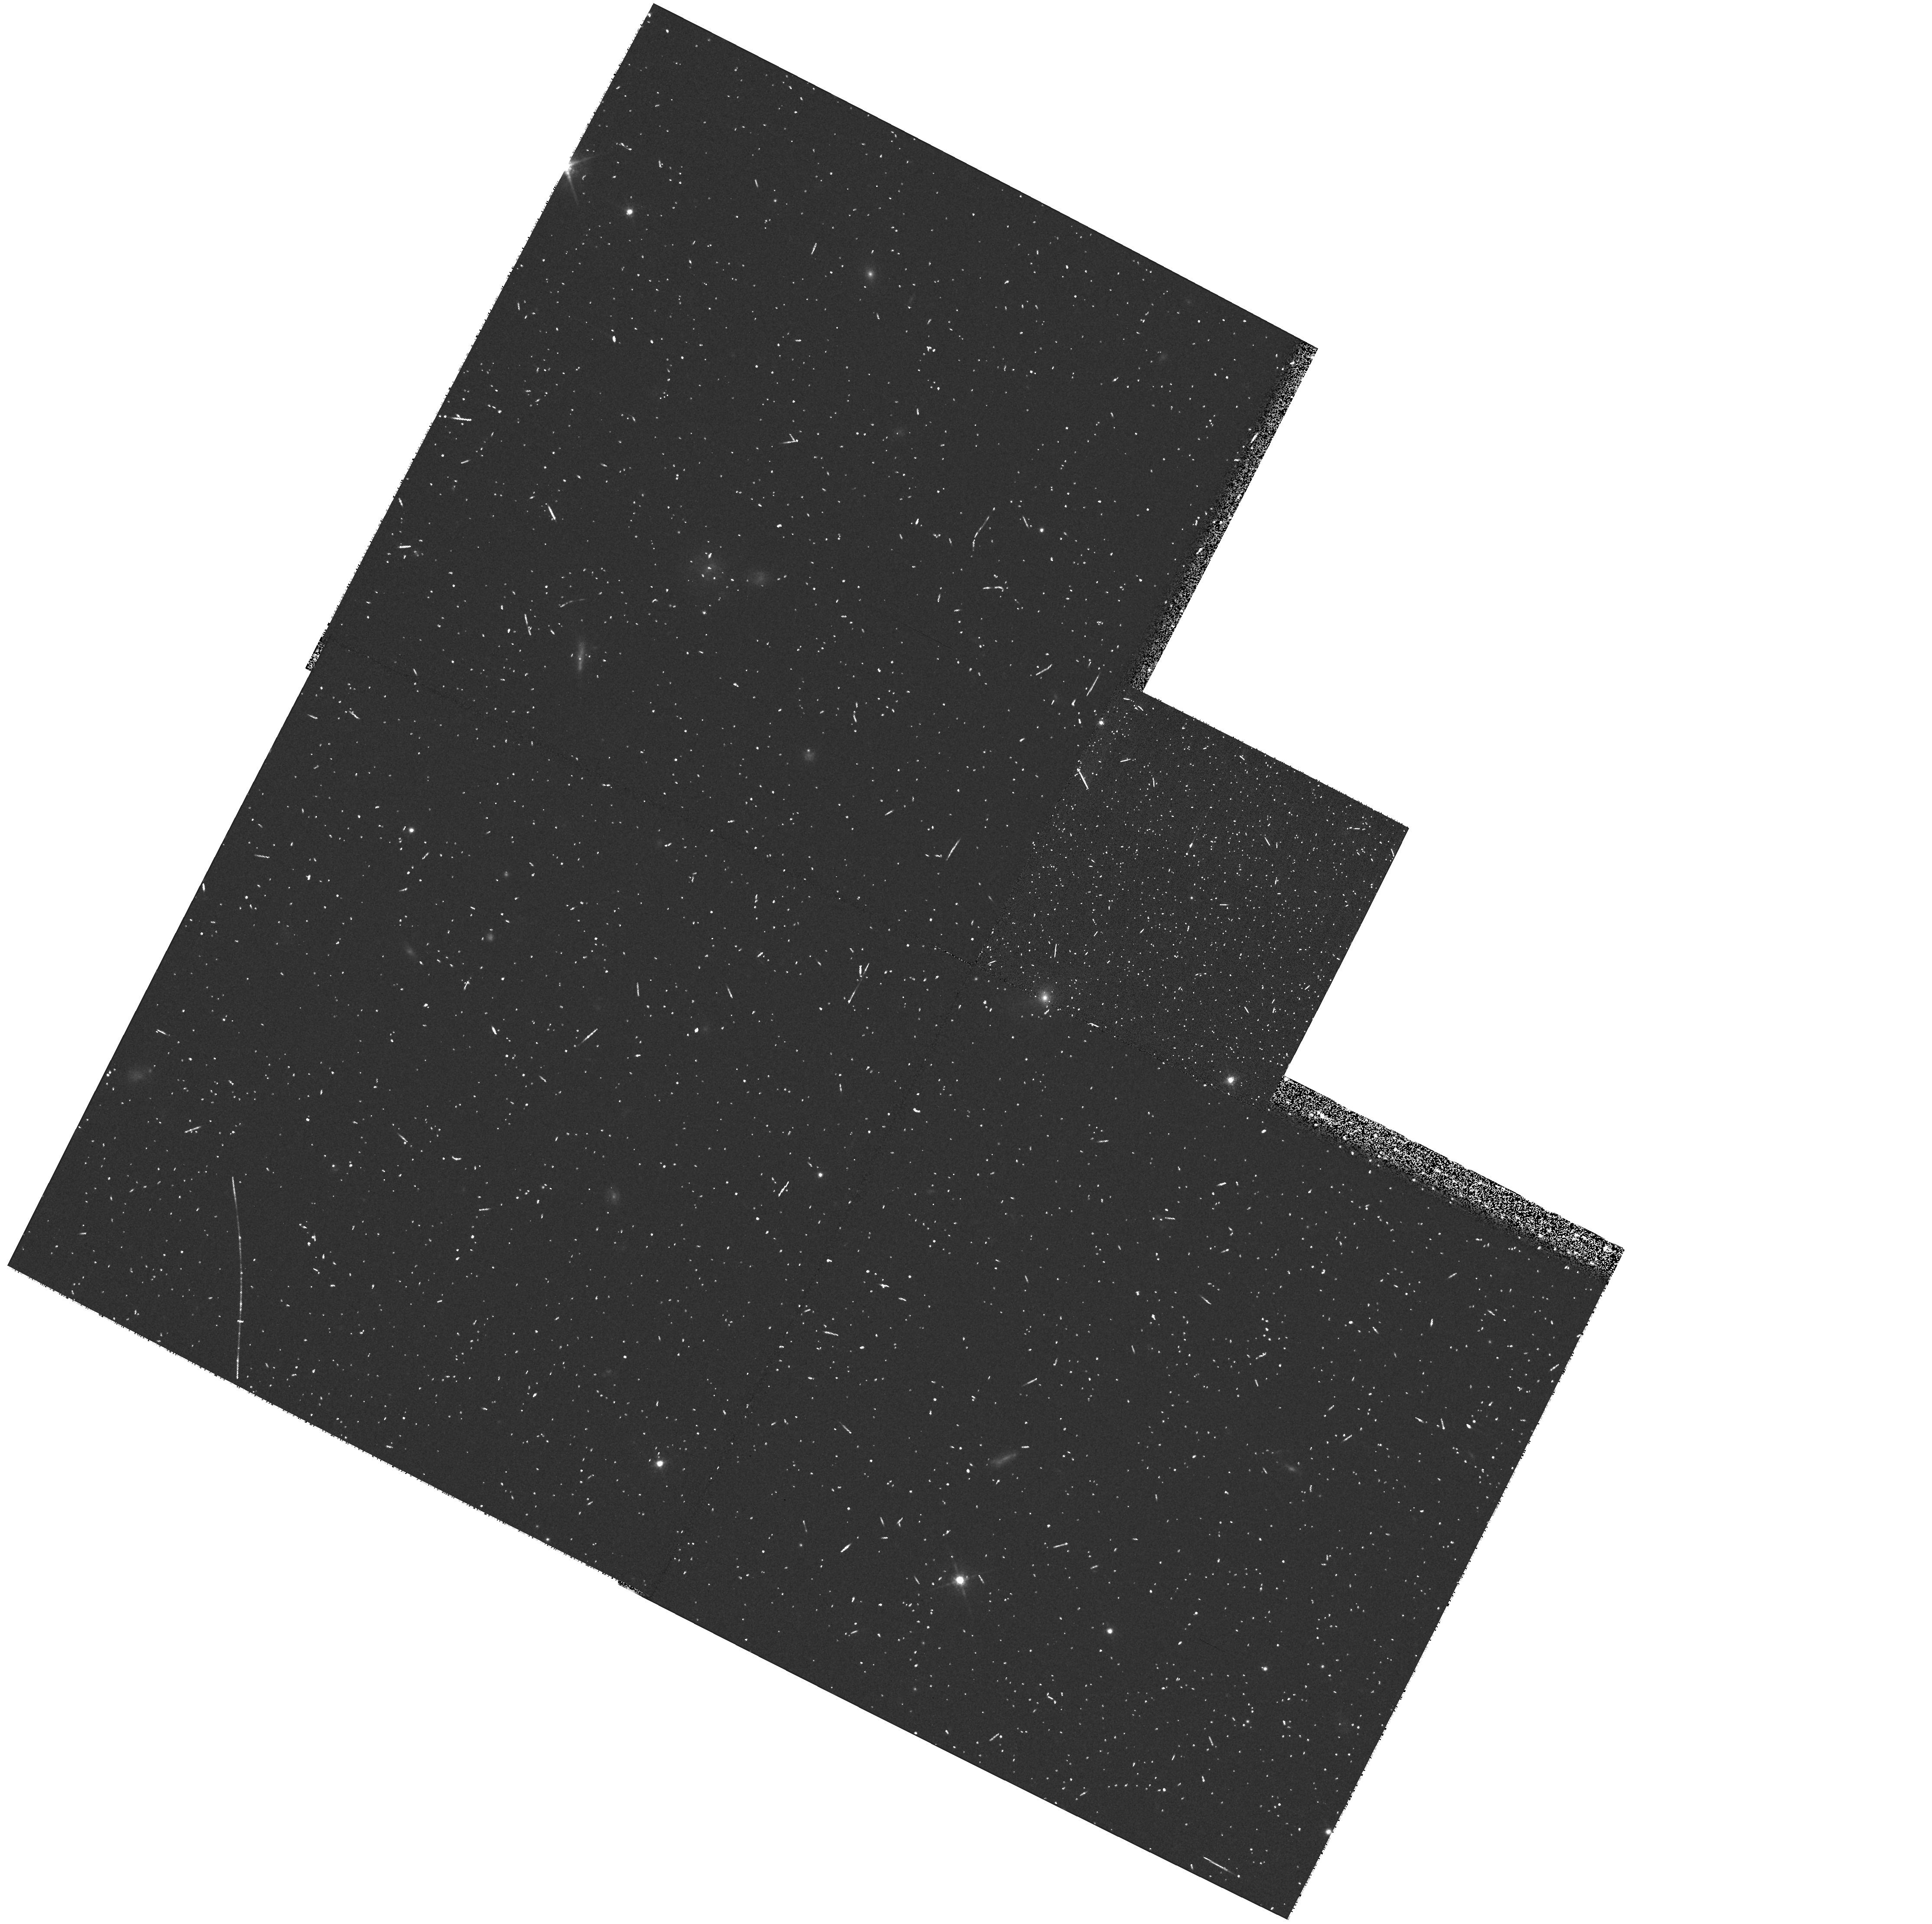
Target: SDSSJ1440+0021. Instrument: WFPC2/PC. Filter: F675W. Exposure: 10 min. Observation ID: hst_8720_33_wfpc2_pc_f675w_u62y33

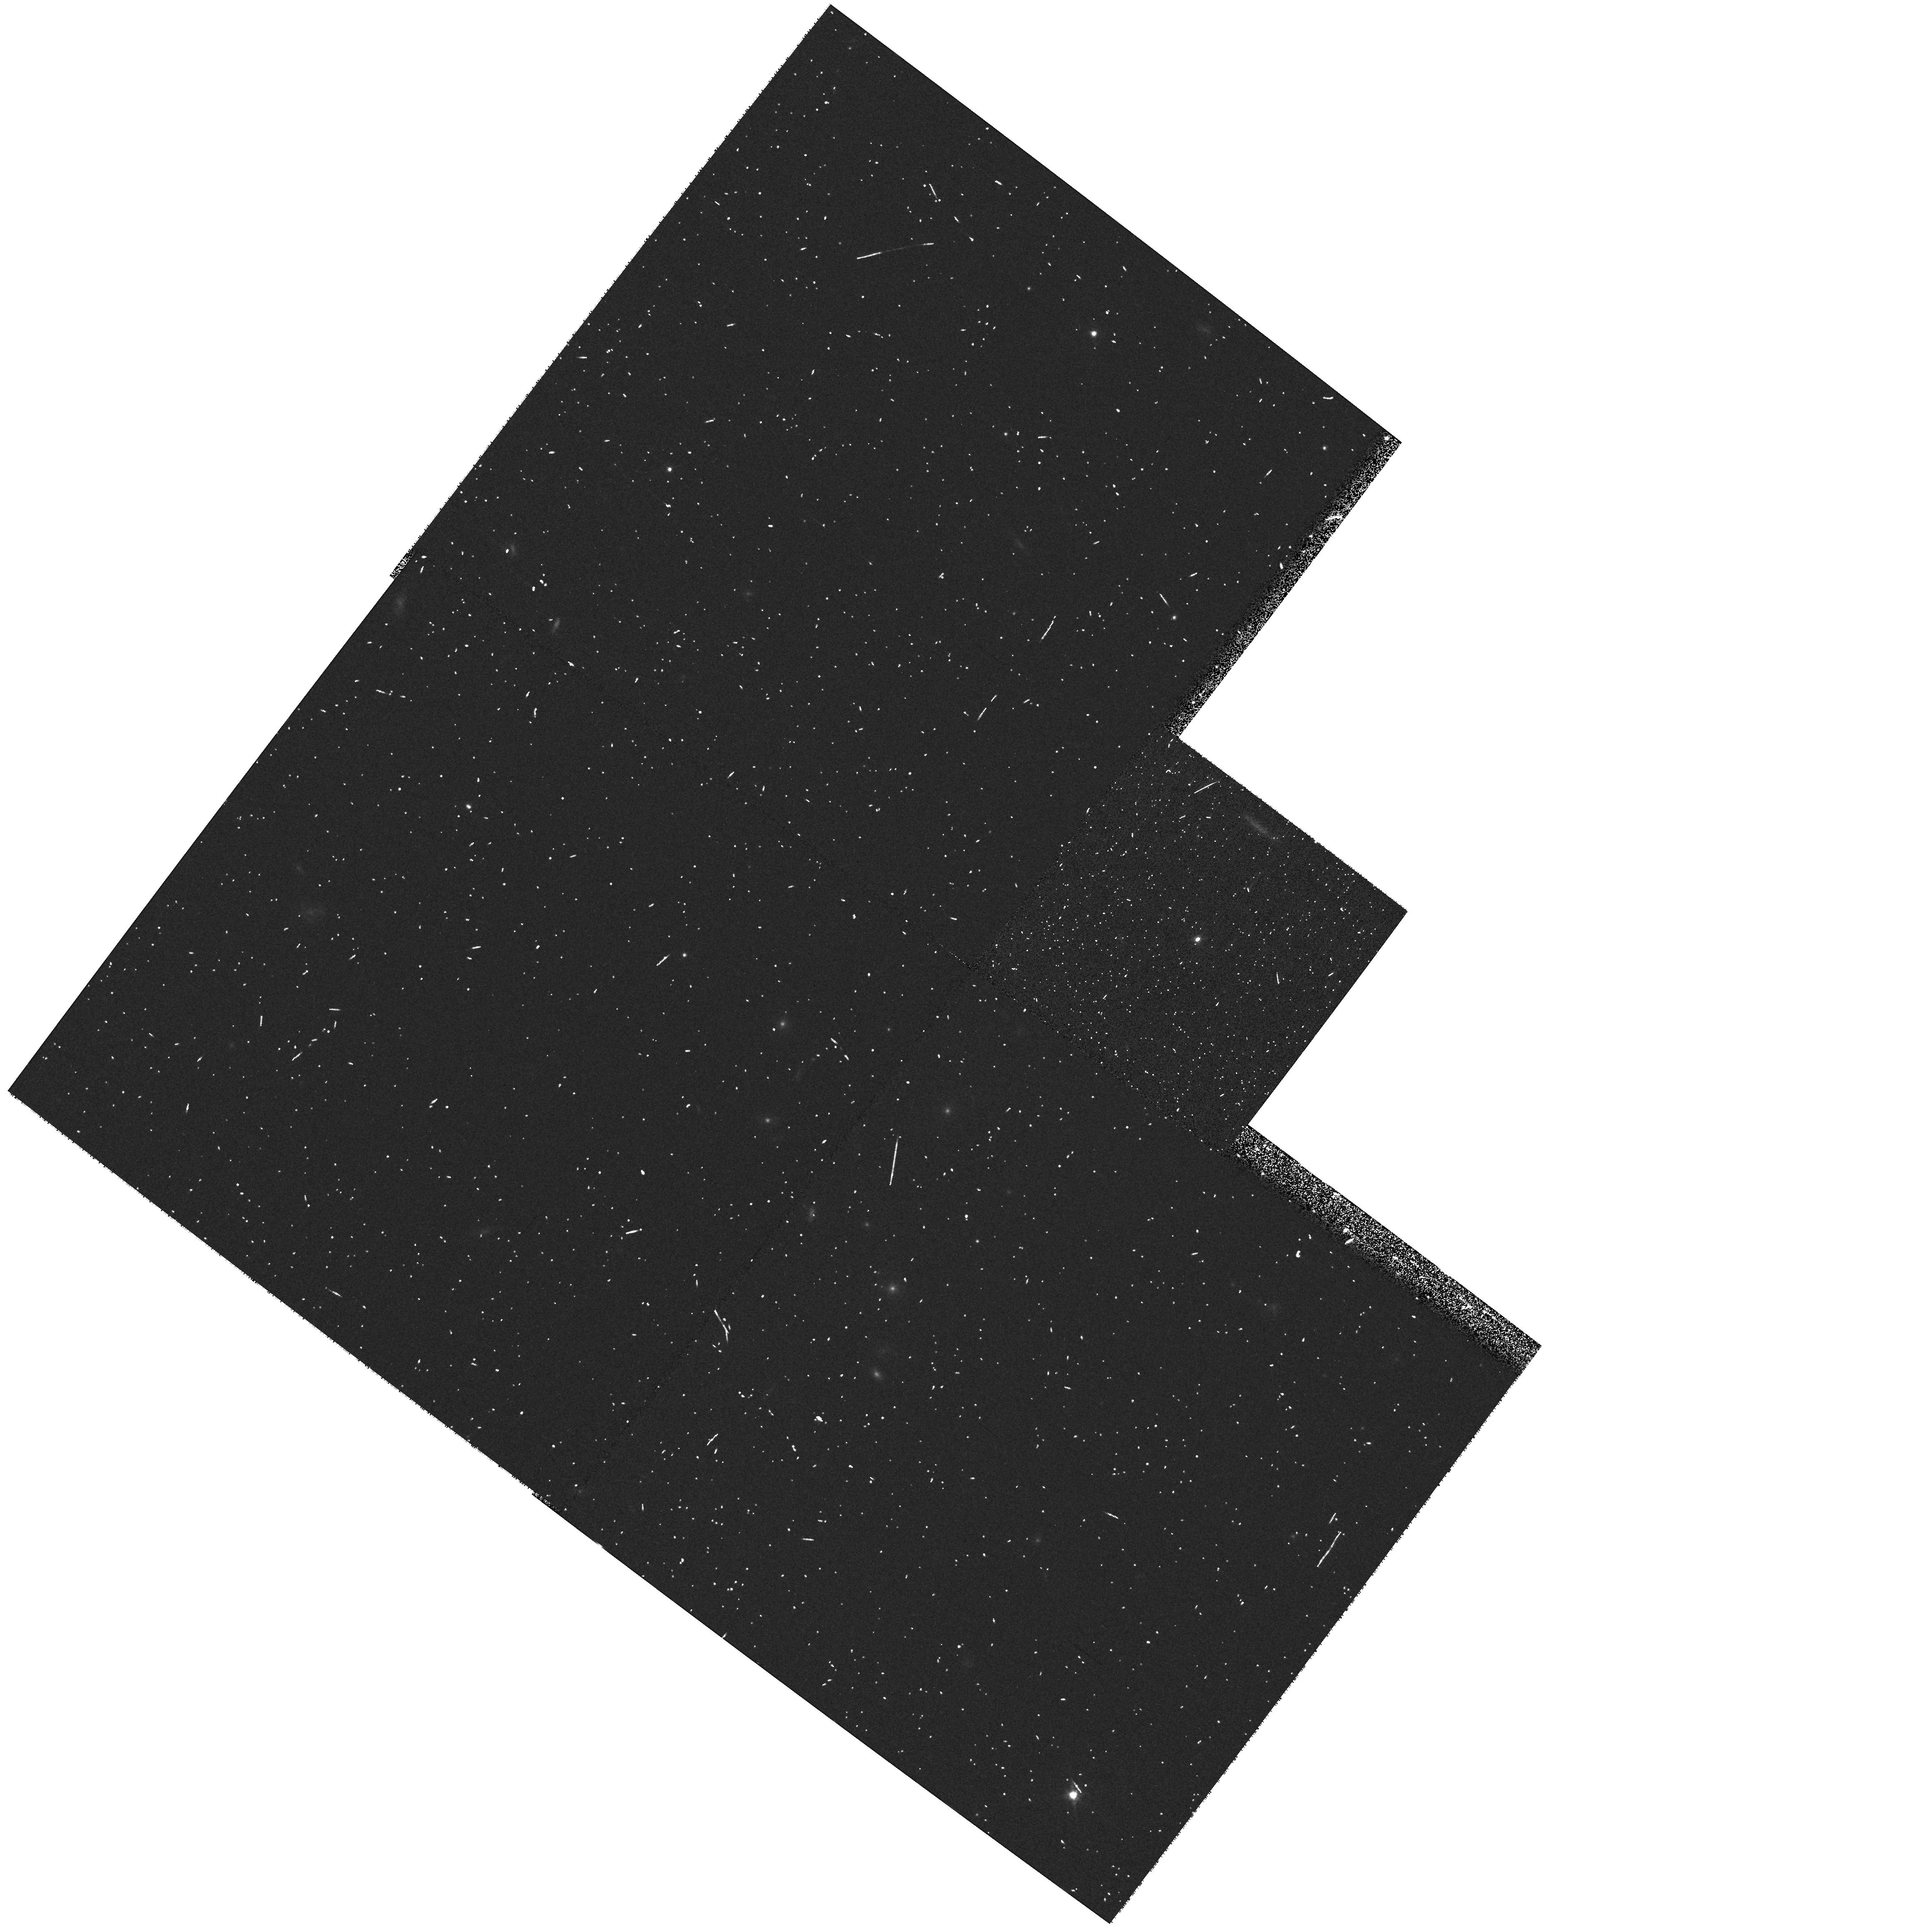
Target: DENISPJ1004-1146. Instrument: WFPC2/PC. Filter: F814W. Exposure: 5 min. Observation ID: hst_8720_22_wfpc2_pc_f814w_u62y22

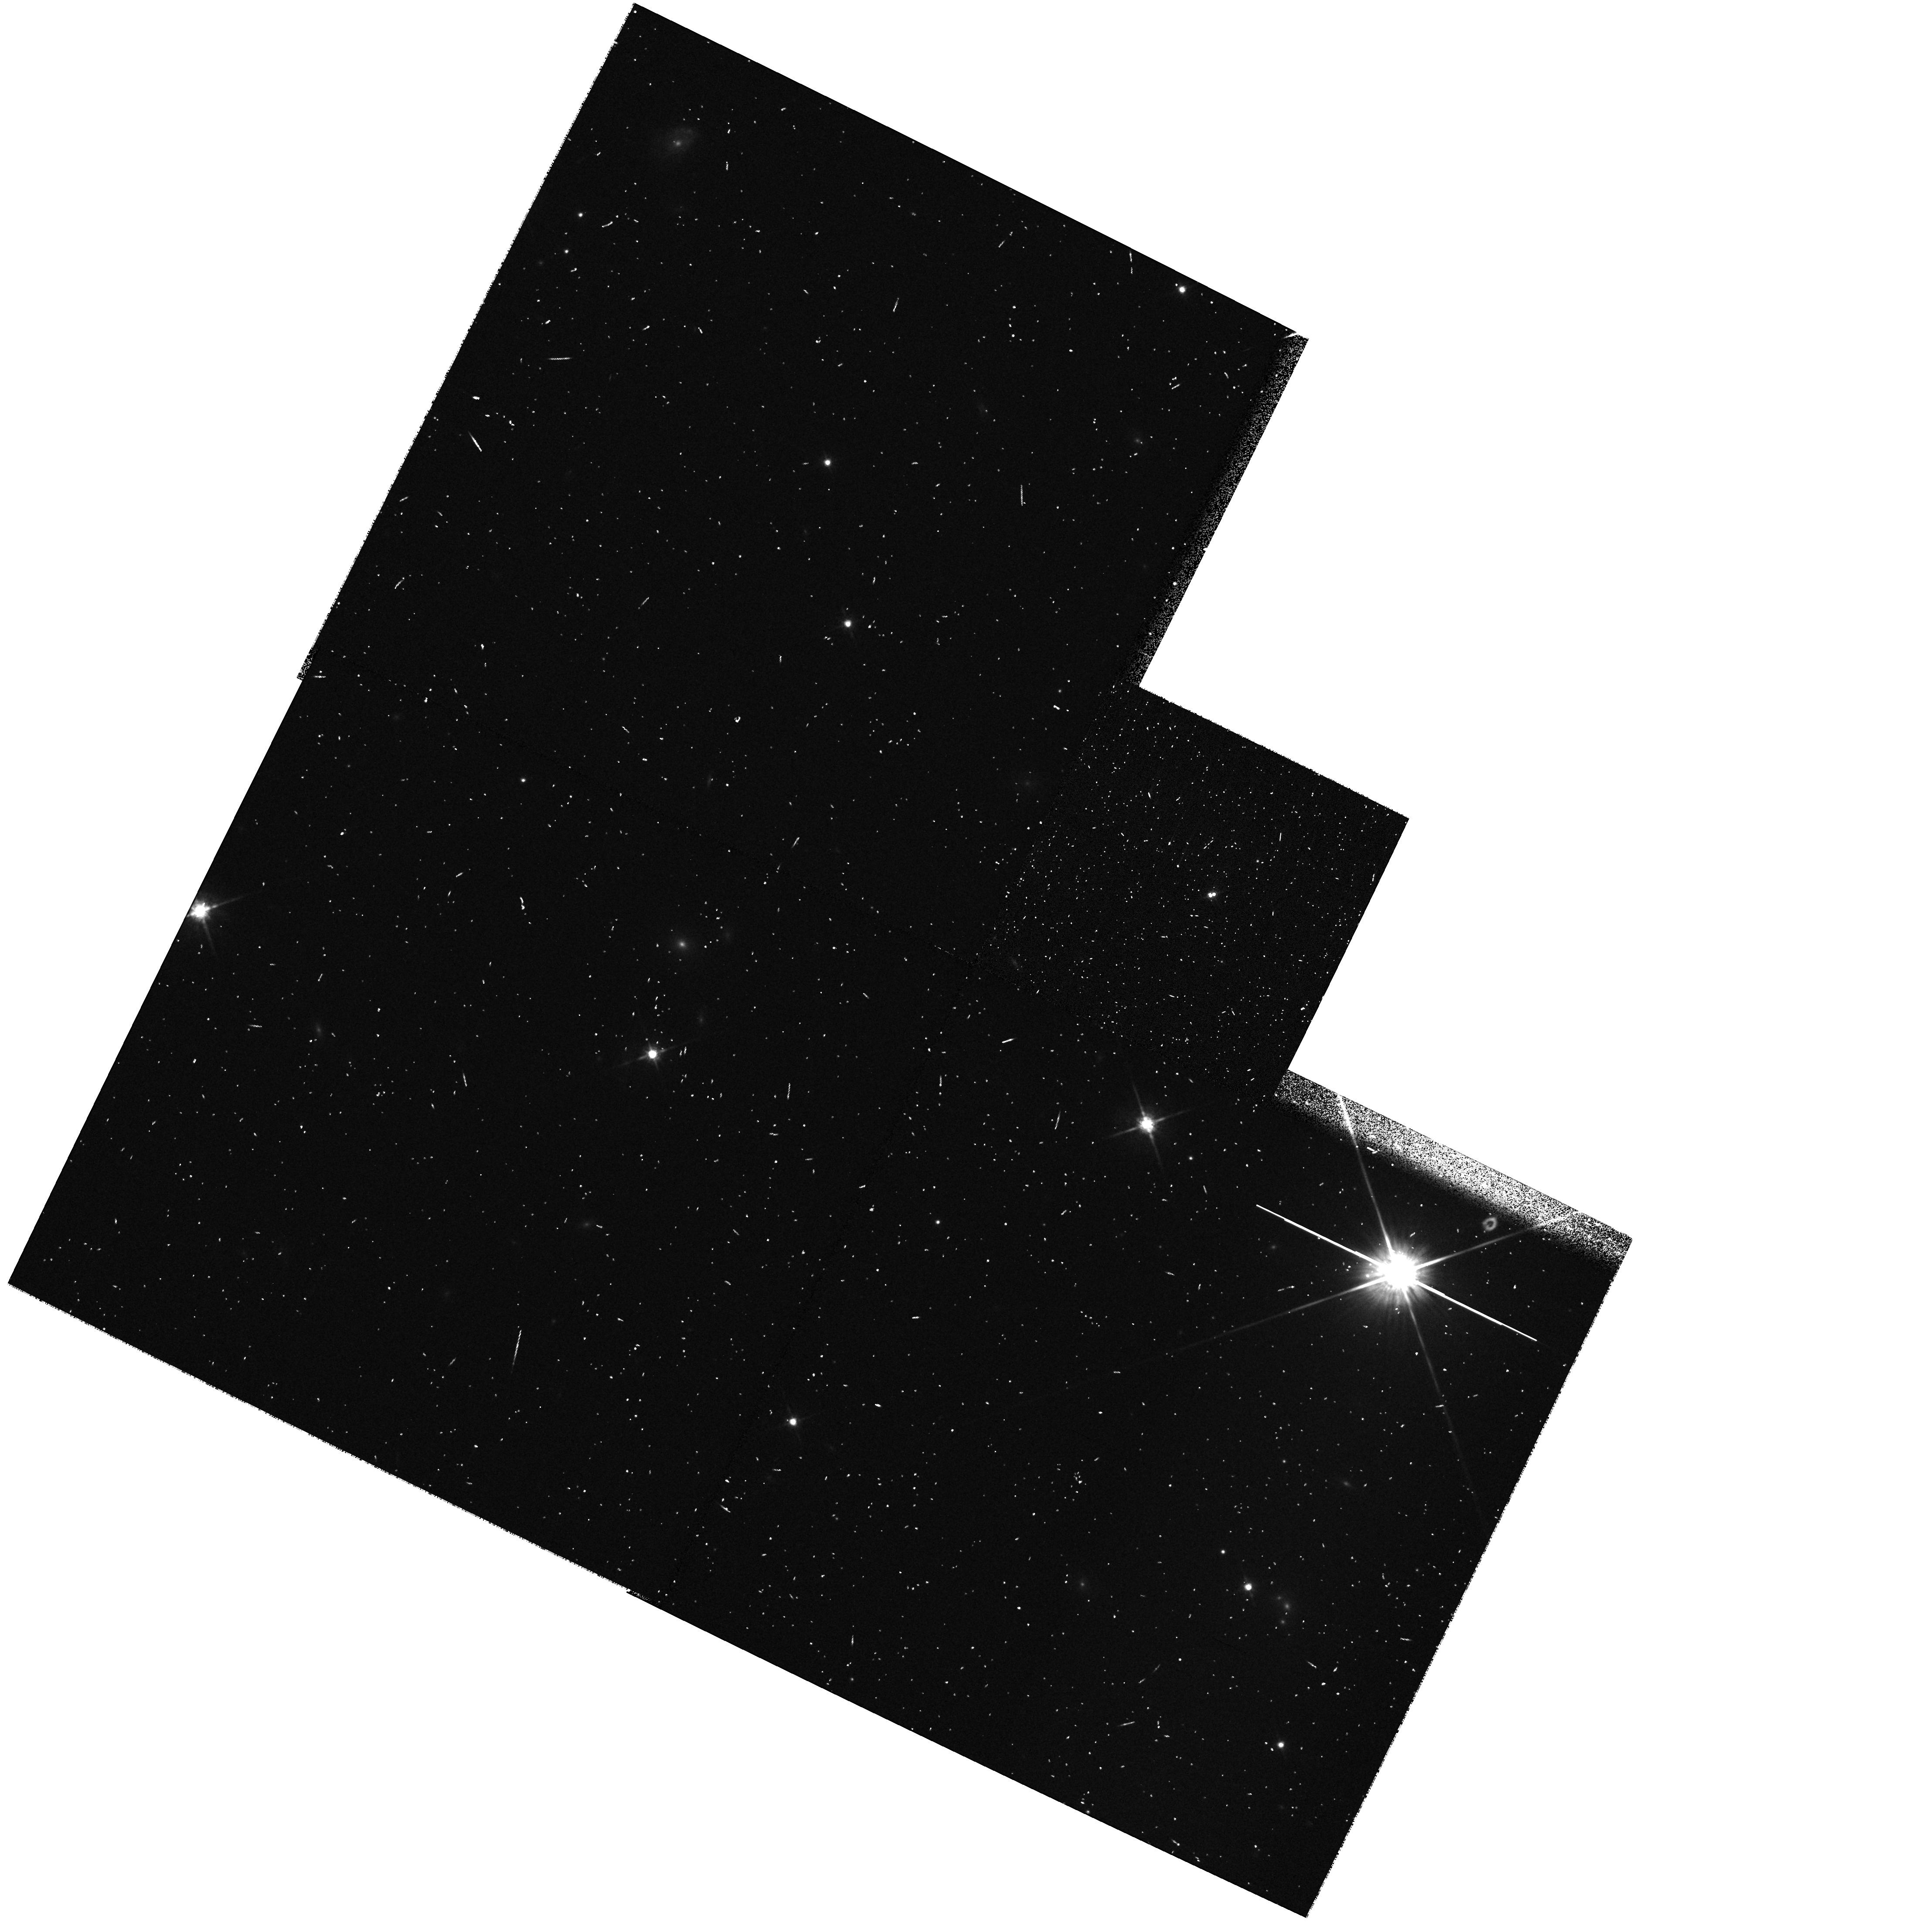
Target: DENISPJ1441-0945. Instrument: WFPC2/PC. Filter: F814W. Exposure: 5 min. Observation ID: hst_8720_34_wfpc2_pc_f814w_u62y34

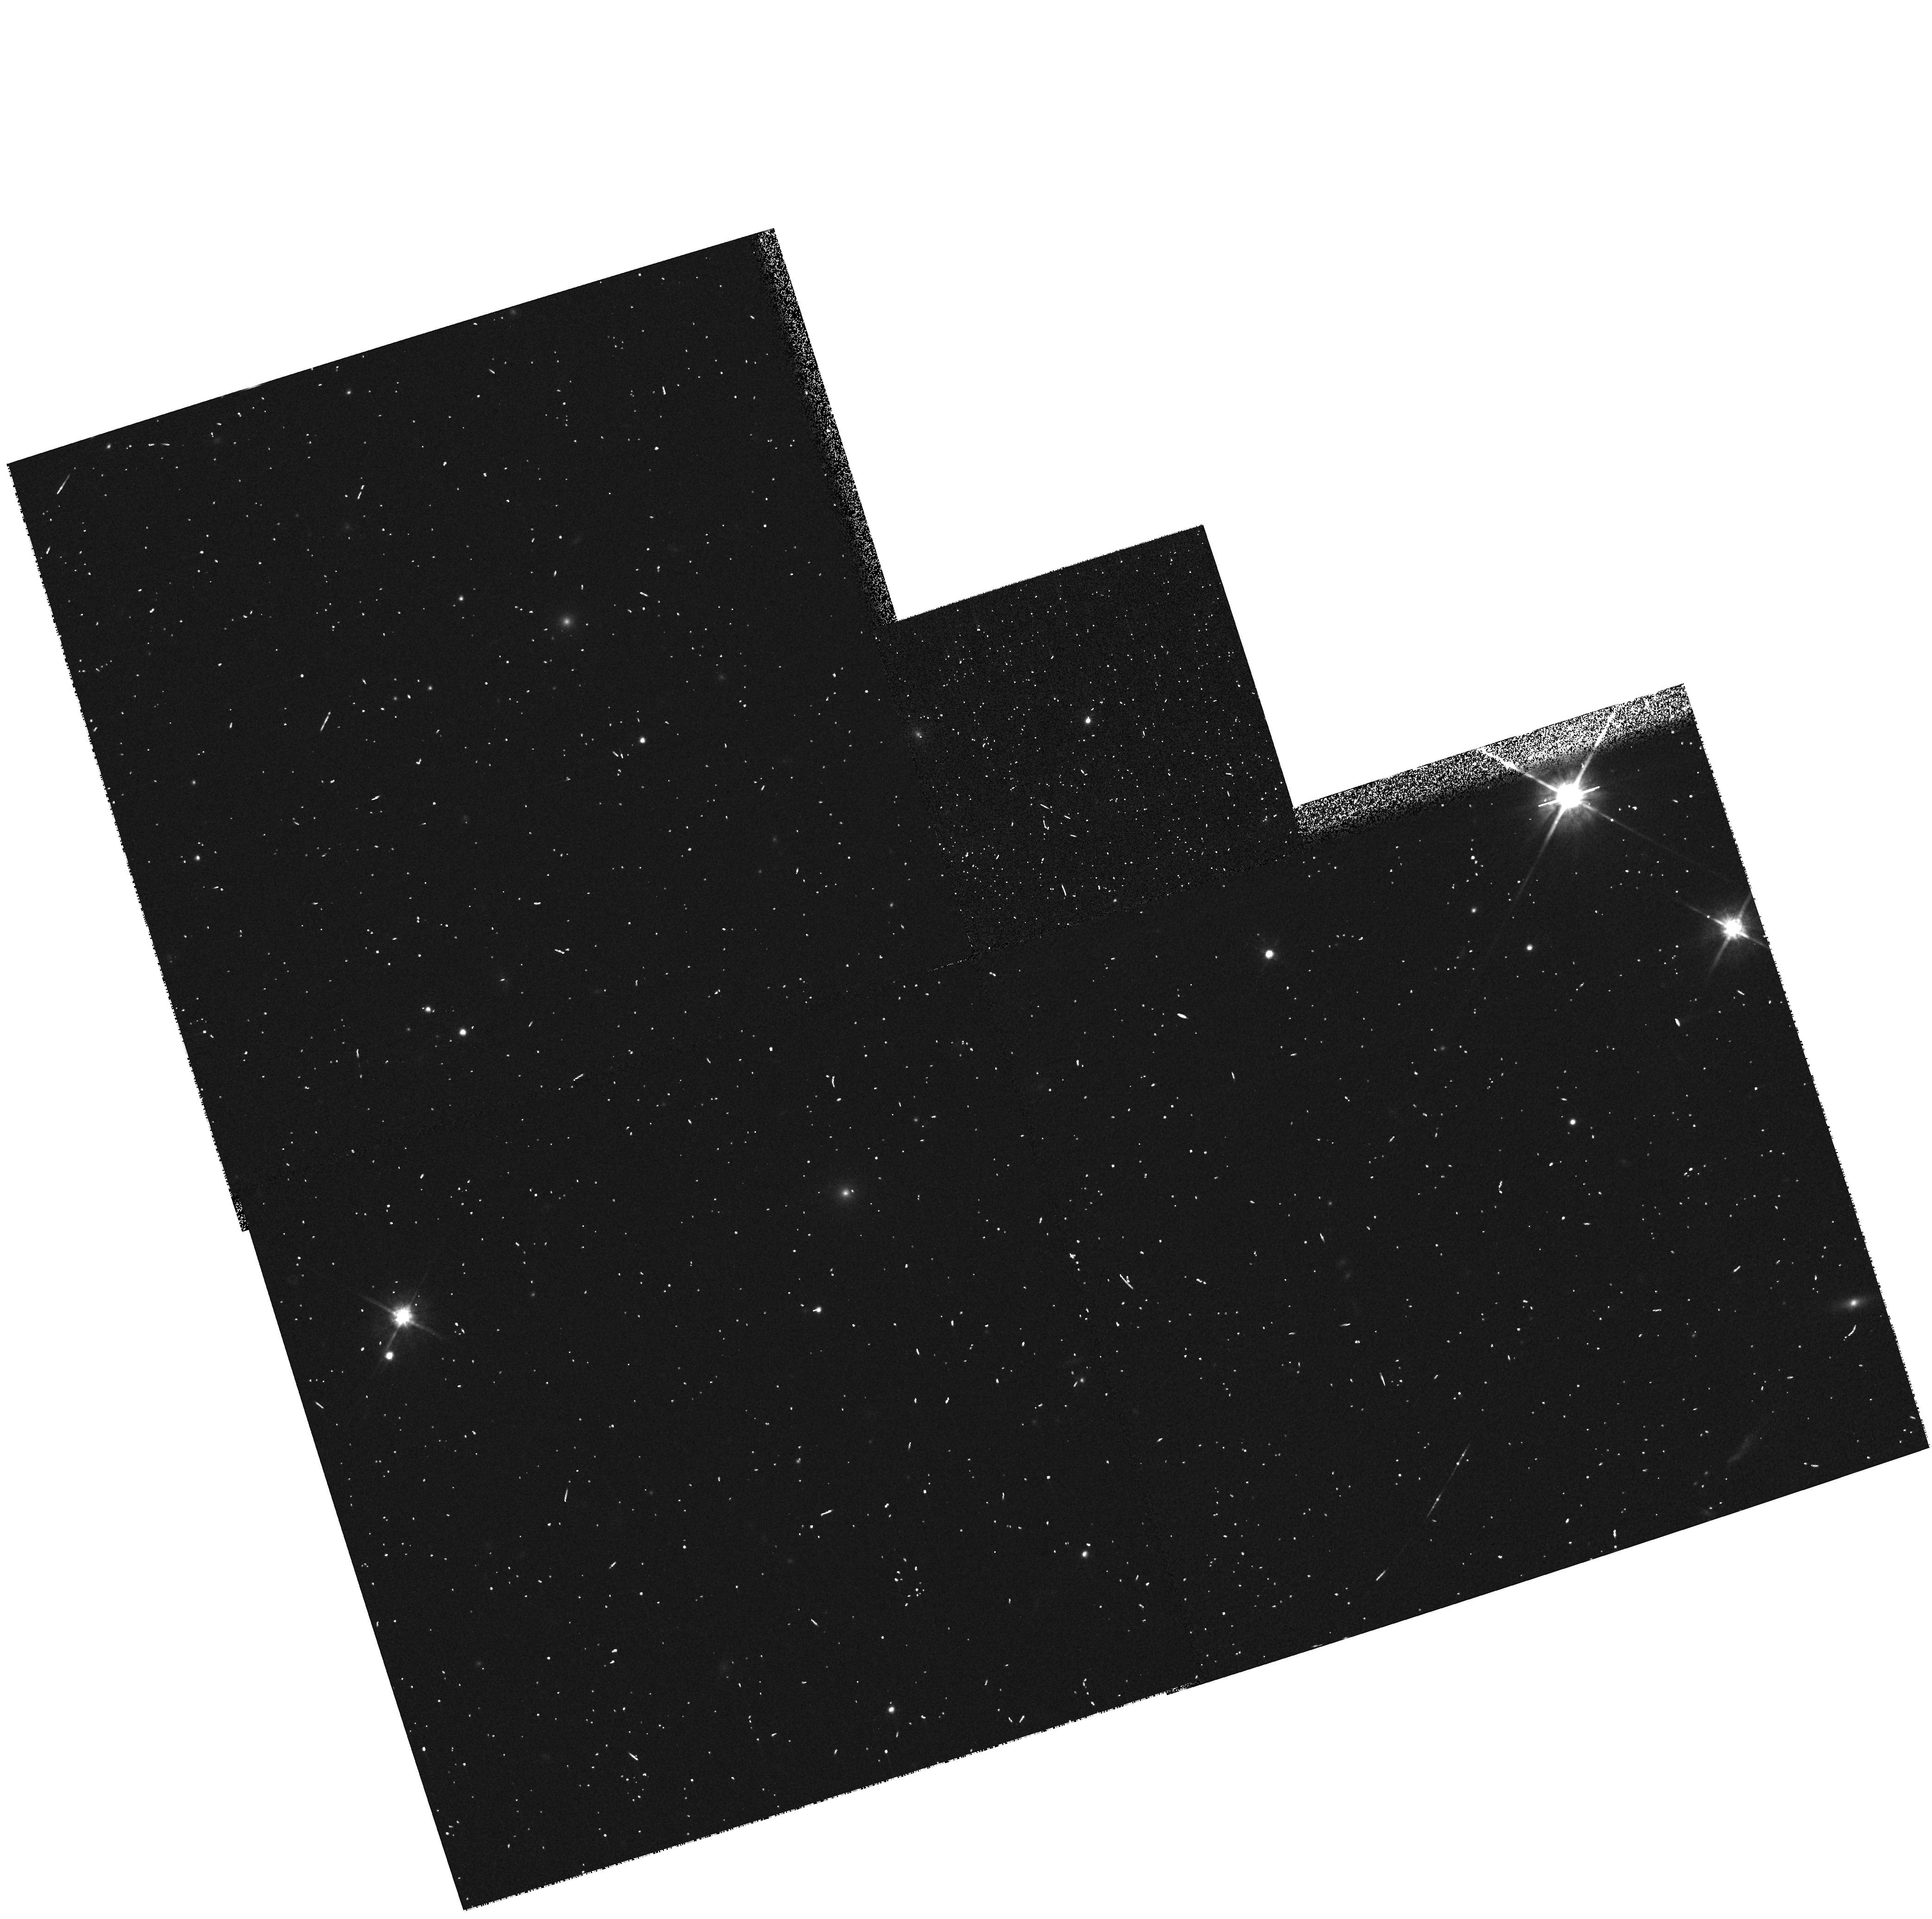
Target: DENISPJ1315-2513. Instrument: WFPC2/PC. Filter: F814W. Exposure: 5 min. Observation ID: hst_8720_37_wfpc2_pc_f814w_u62y37

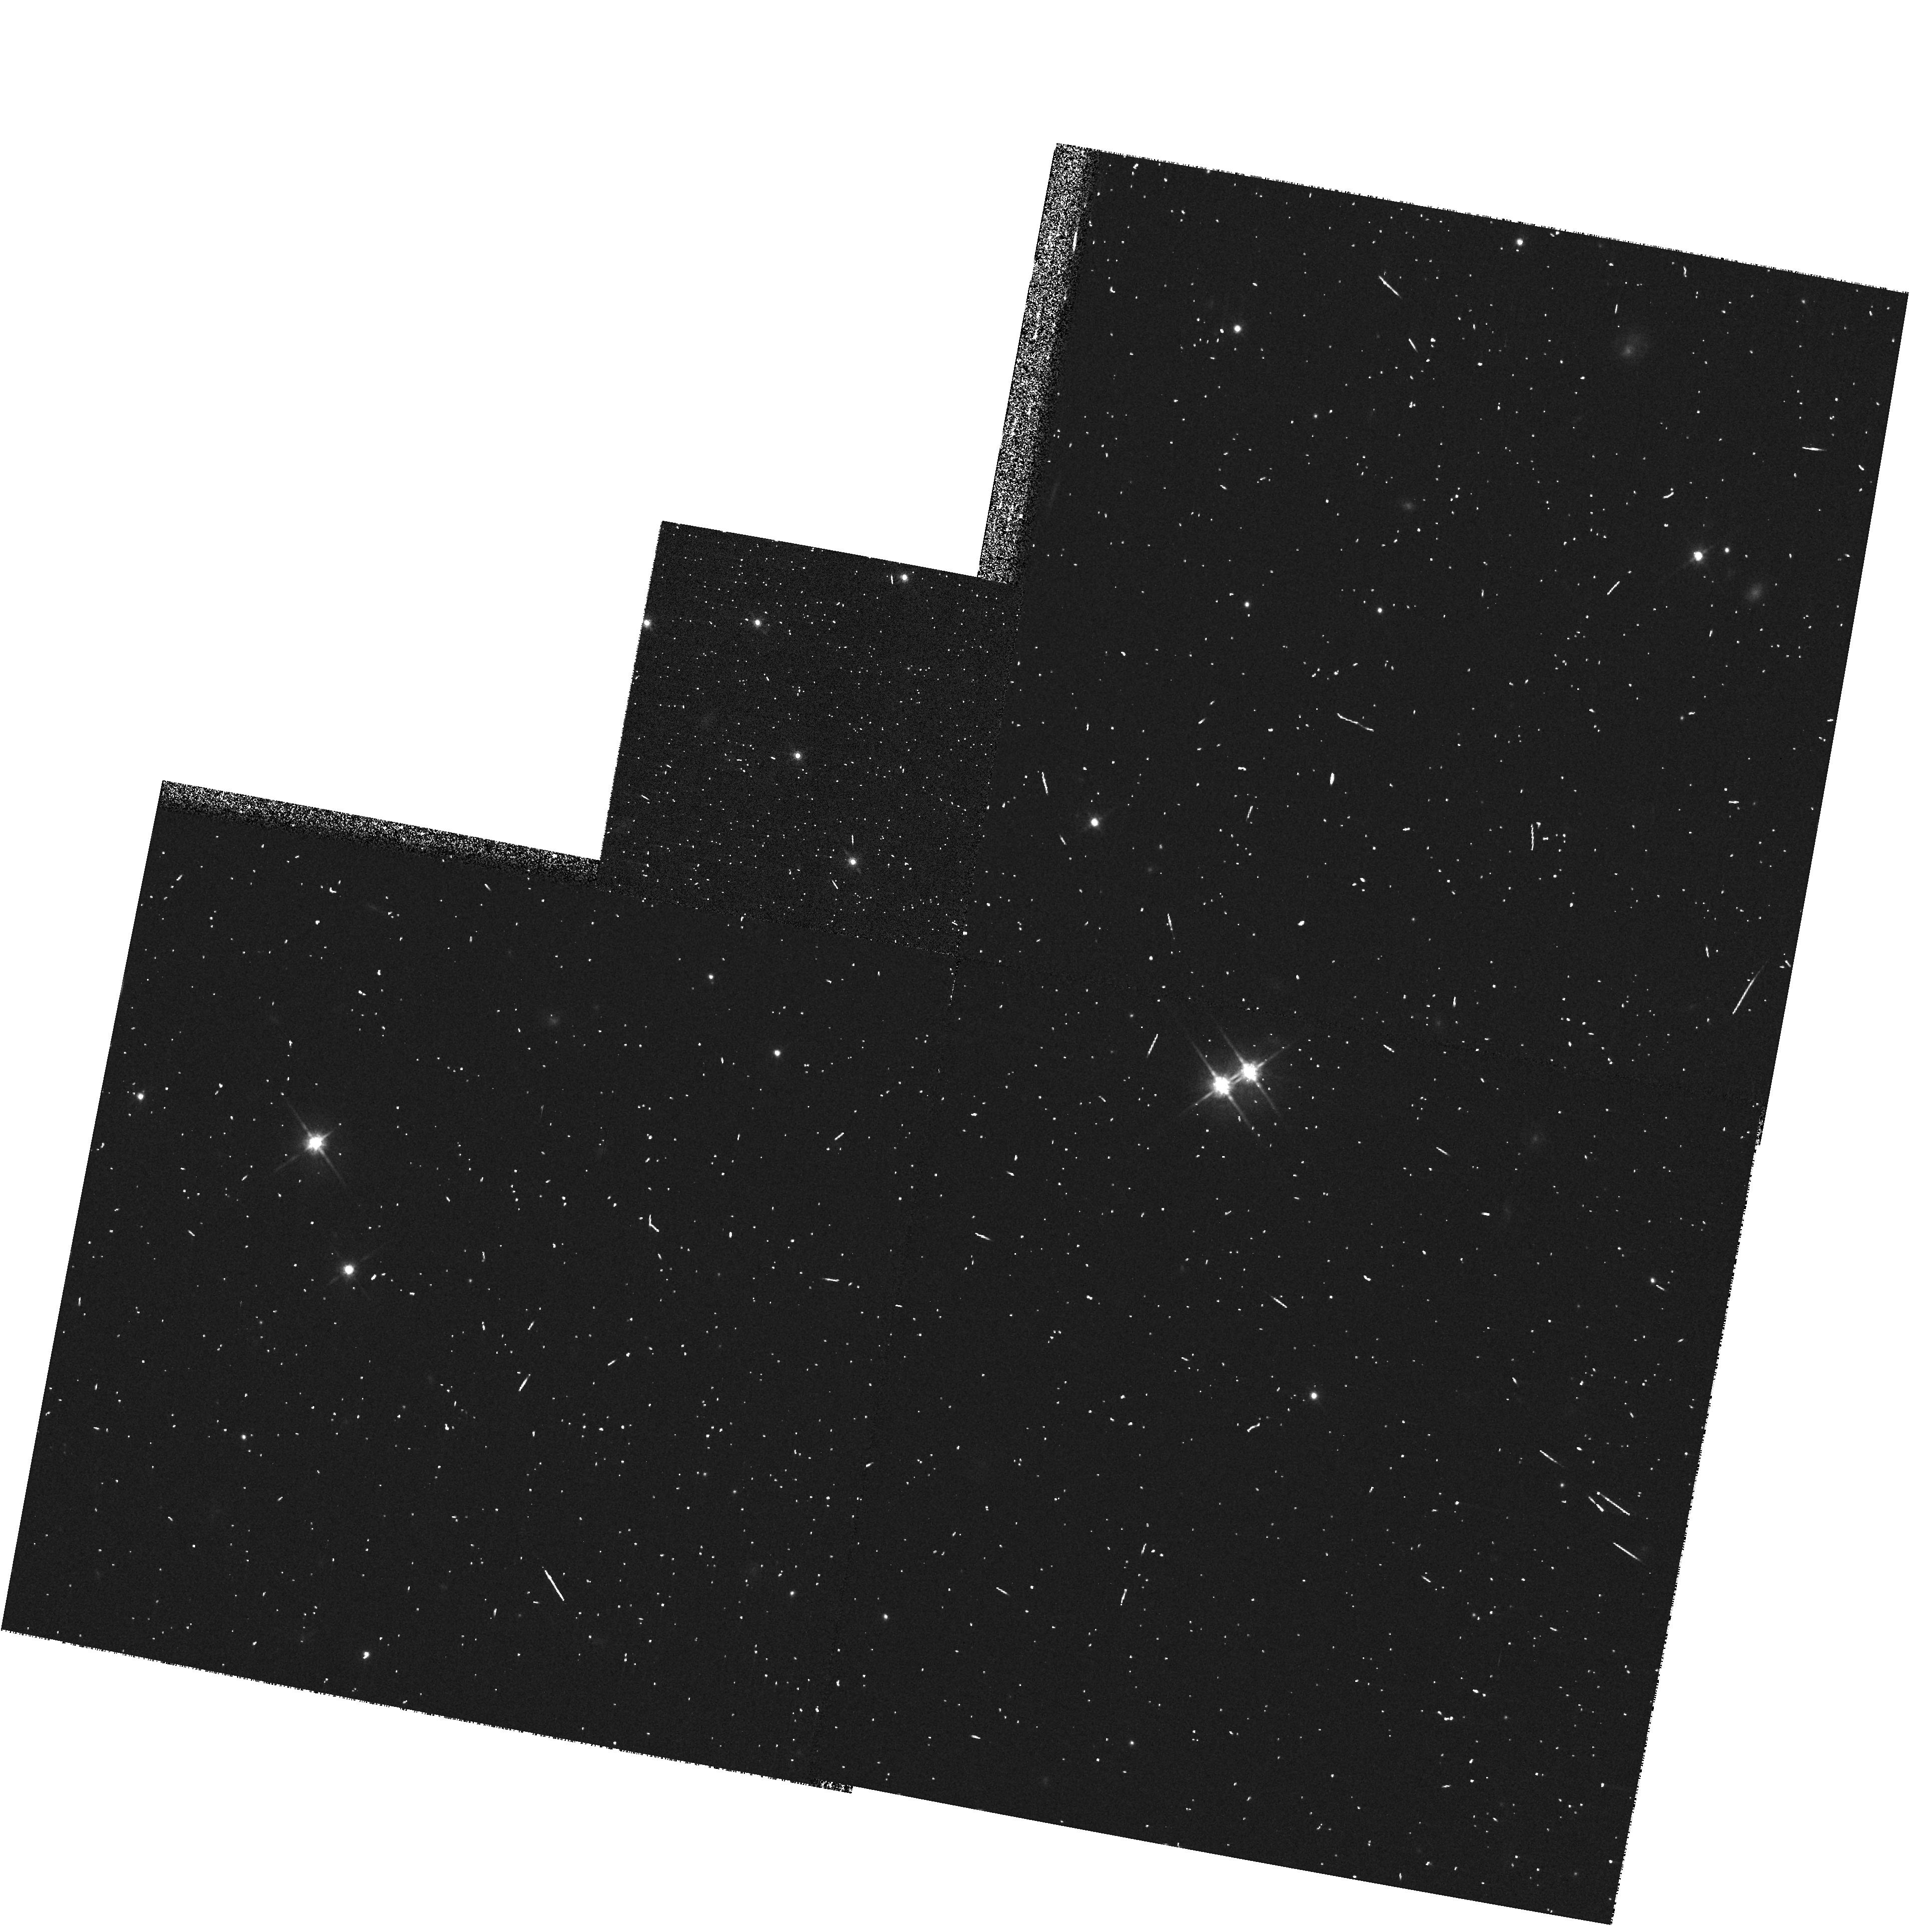
Target: DENIS1154-3400. Instrument: WFPC2/PC. Filter: F814W. Exposure: 5 min. Observation ID: hst_8720_47_wfpc2_pc_f814w_u62y47

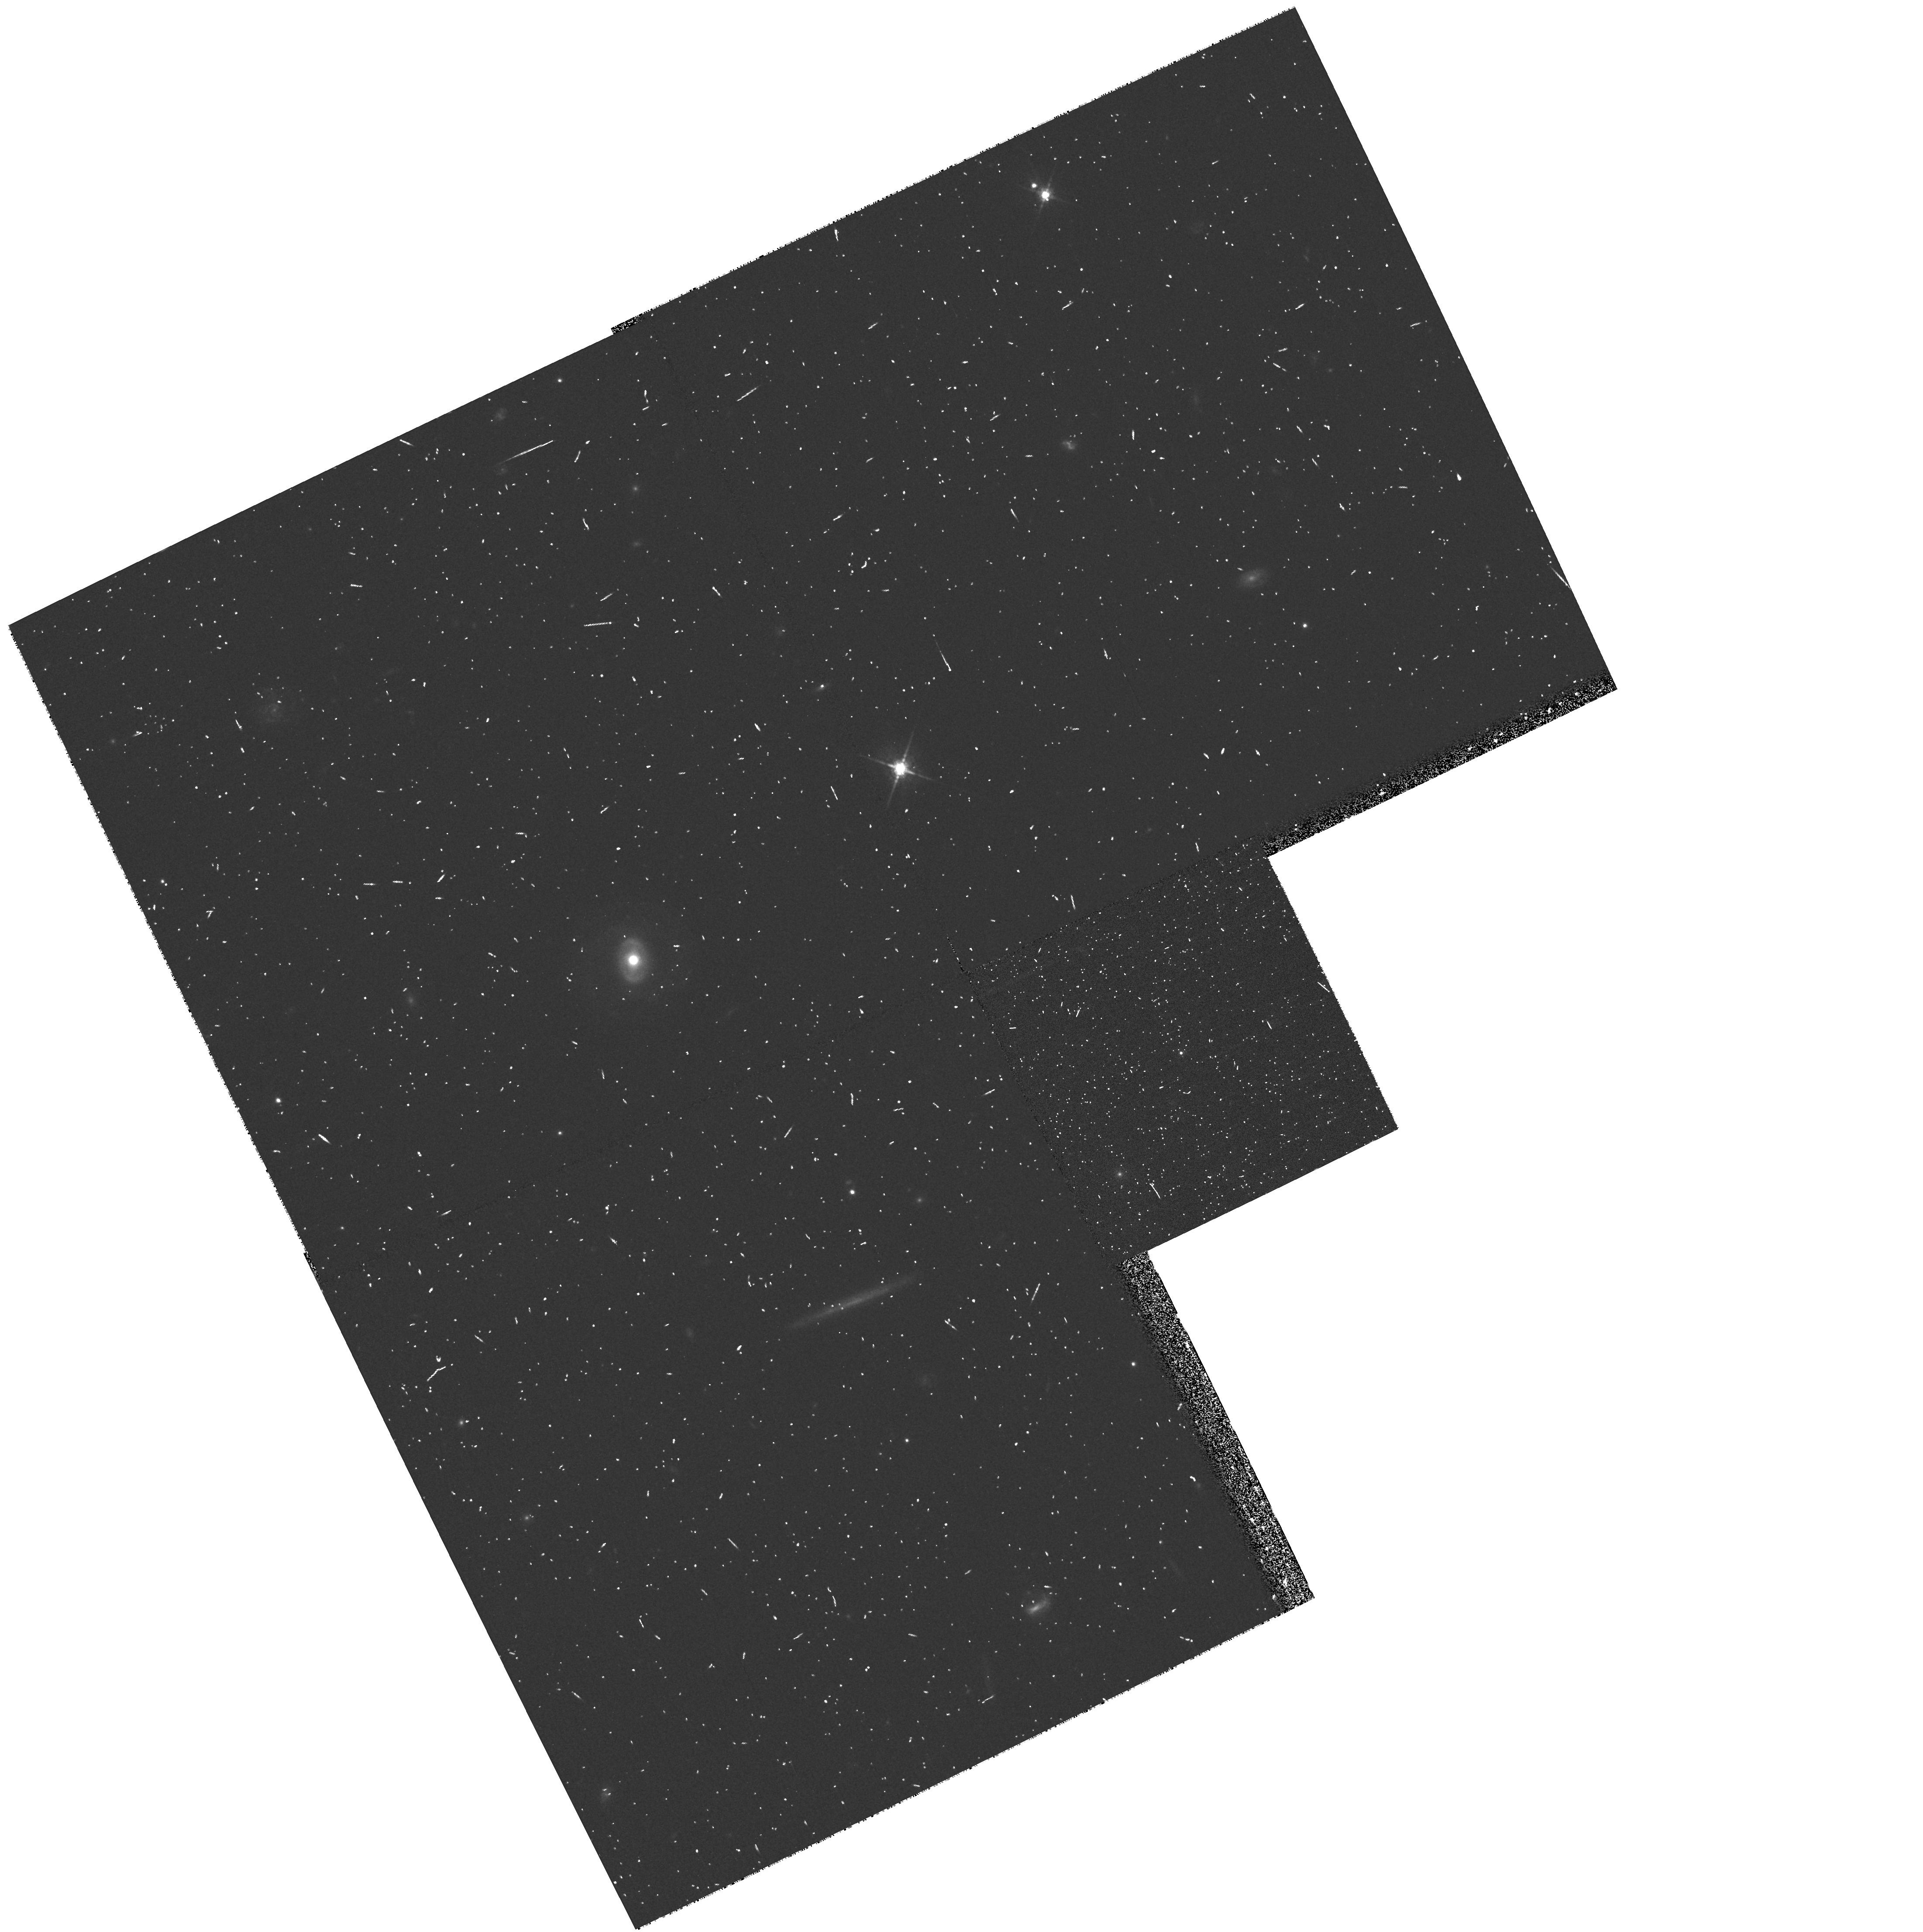
Target: DENISPJ2329-5408. Instrument: WFPC2/PC. Filter: F675W. Exposure: 10 min. Observation ID: hst_8720_18_wfpc2_pc_f675w_u62y18

Masses and Multiplicity of Nearby Free- floating Methane and L Dwarfs (PI: Brandner, Wolfgang)

Brown dwarfs never stabilize themselves on the hydrogen main sequence, thus there is an ambiguity between the temperature or luminosity of a given object and its mass or age. In order to test the mass-luminosity relations of (still uncertain) evolutionary models, a direct dynamical determination of mass is required. As a first step towards a dynamical mass estimate for brown dwarfs, we have compiled a sample of 50 very-low-mass objects (M<=0.08M_sun) in the solar neighborhood (distances 5 pc to 30 pc) with spectral types of L0 and later (including several dwarfs with Methane absorption bands in their atmospheres). Using WFPC2, we propose to observe these objects in two filter bands with the aim to identify close companions, measure their colors, and to obtain first epoch data of the newly discovered binaries. We show that the closest binary brown dwarfs we can resolve will have orbital periods between 3 and 10 yr. Hence, within a few years we should be able to very accurately pin down masses for brown dwarfs and to calibrate evolutionary tracks. Binary properties like multiplicity, distribution of binary separations and brightness ratios hold clues on the origin of free-floating brown dwarf binaries. Our program will be an important step towards a better understanding of the still elusive class of brown dwarfs.